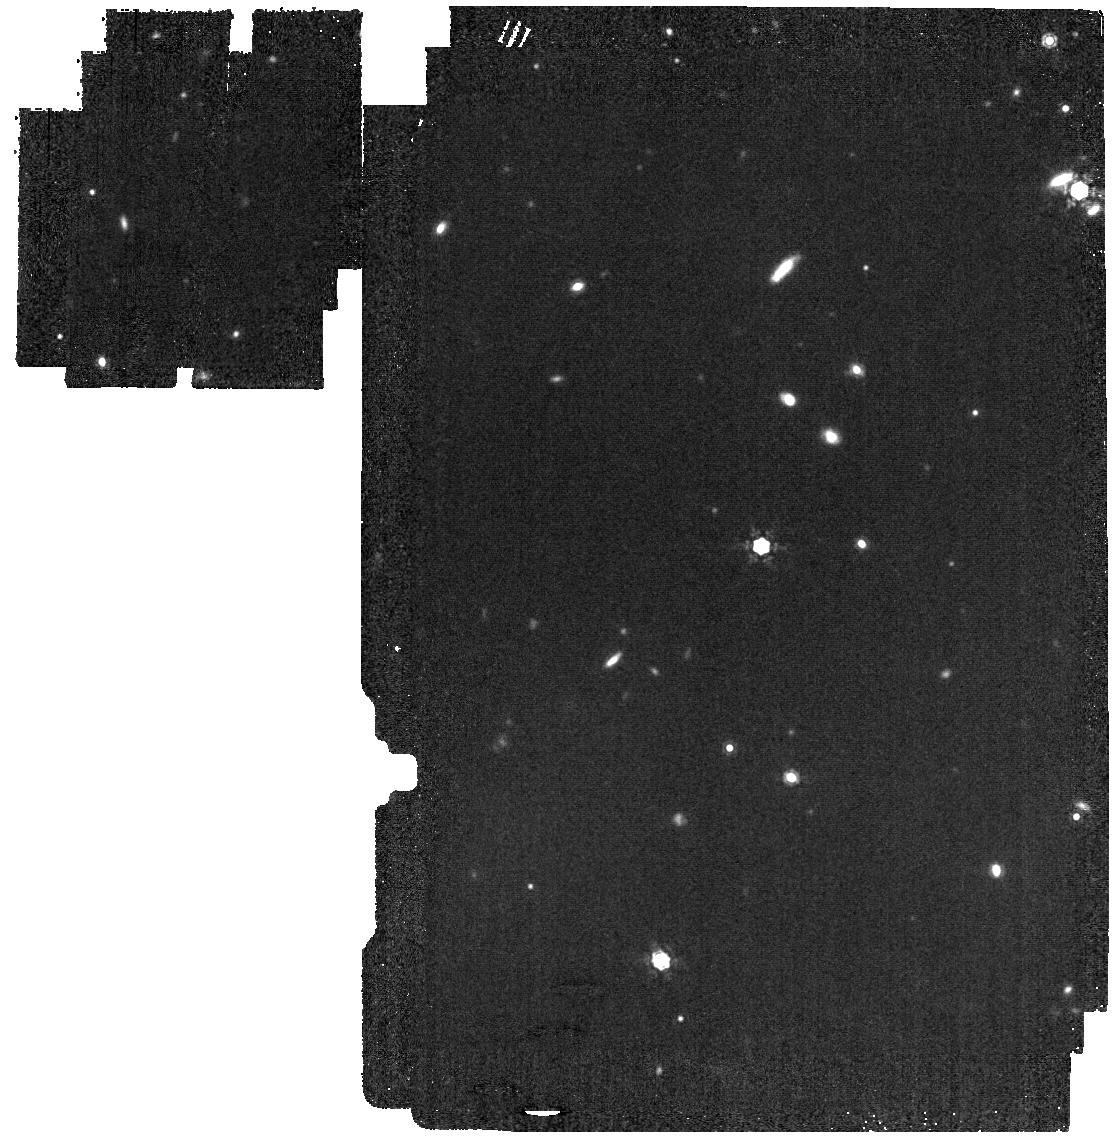
Target: J1757132. Instrument: MIRI. Filter: F1280W. Exposure: 5 min. Observation ID: jw12584-o004_t001_miri_f1280w

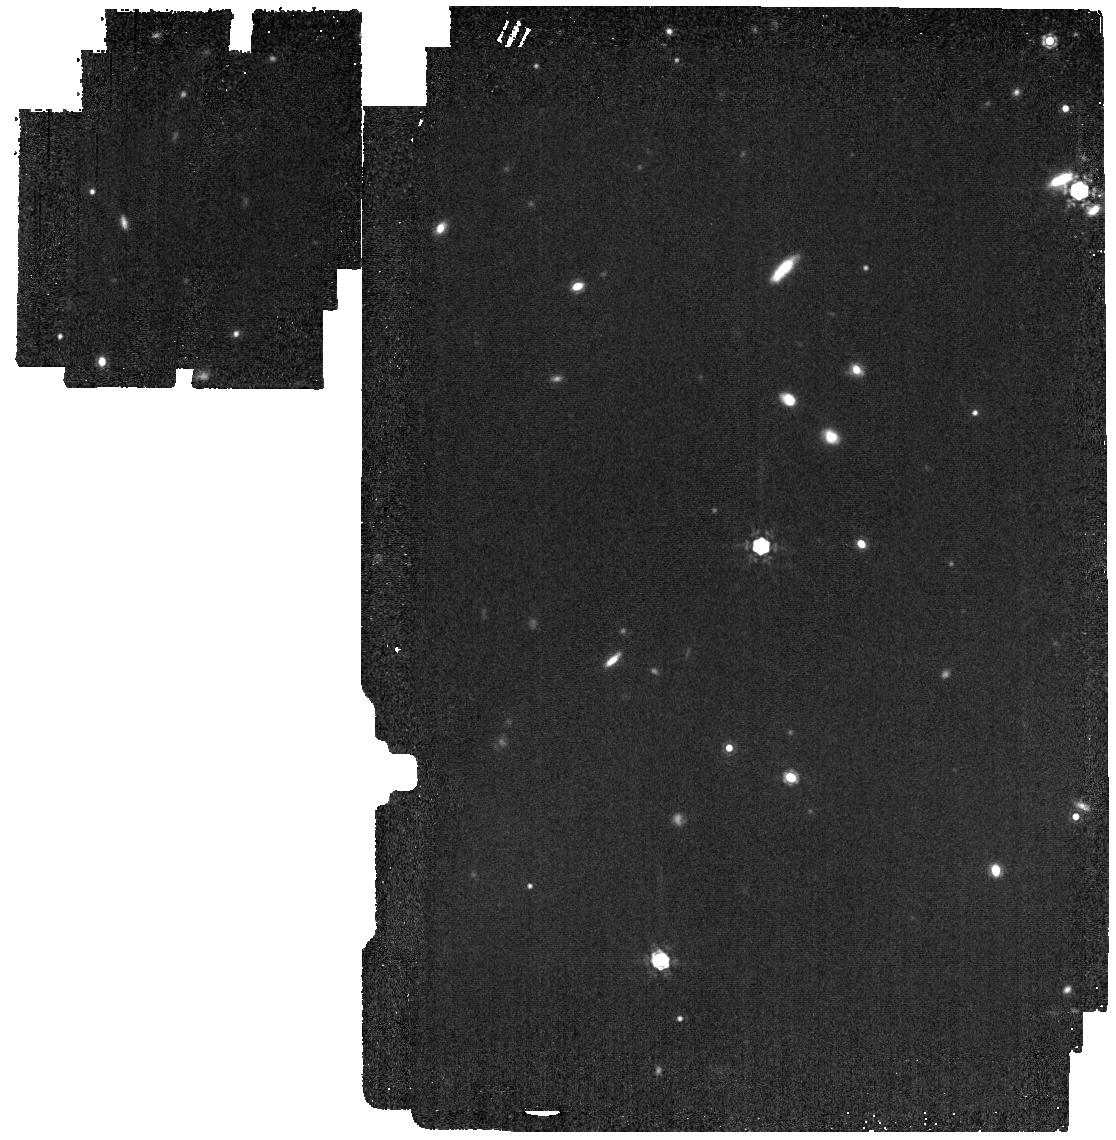
Target: J1757132. Instrument: MIRI. Filter: F1280W. Exposure: 5 min. Observation ID: jw12584-o001_t001_miri_f1280w

CAL-MIRI-580: Imager Subarray Transfer Calibration (PI: Diamond-Lowe, Hannah)

This science verification activity is to support the calibration of the new Imaging subarrays, SUB64_IP and SUB128_IP. Goal: Establish flux calibration as a function of subarray. A similar calibration activity was performed for the existing subarrays (PIDs 1533, 4488), and now must be repeated for the new subarrays. Activity: Standard stars 2MASS J17571324+6703409 (A3 V) and 2MASS J18022716+6043356 (A2 V) will be observe in the FULL array and two new subarrays with the F1280W filter to photometrically calibrate the new subarrays to the FULL and other subarrays. This activity builds on the Cycle 1 activity with some update: 1) In PID 1533 the J1757 observations were paired with the F770W filter, and 2) In PID 1533 and 4488 the "sandwiches" included all subarrays. The targets and filter used to do this are chosen based on initial commissioning activity, which is detailed in Gordon, et al., 2025, ApJ, 169, 6. In that work, there was a discrepancy in the SUB128 subarray. The shift to the longer-wavelength filter F1280W reduces detector systematics by bringing up the background. We will also not repeat the calibration activity for the other currently active subarrays (BRIGHTSKY, SUB256, etc.). Here we also switch the order of SUB128_IP and SUB64_IP in the two sets of observations to see if switching between subarrays impacts the extracted flux. Observing two different stars in the two sets of observations serves as an internal check that on the new subarray transfer values. This calibration program is provisional and may change in response to system developments and the final science program.